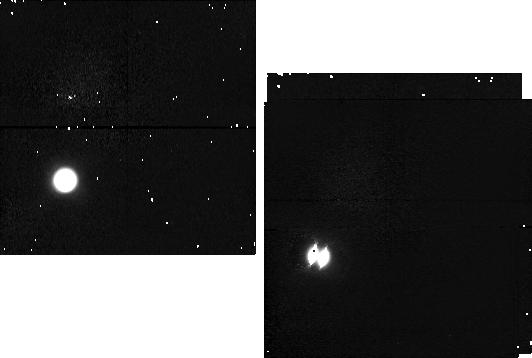
Target: TITAN-POS2. Instrument: NICMOS/NIC1. Filter: F095N. Exposure: 4 min. Observation ID: n4dz03010

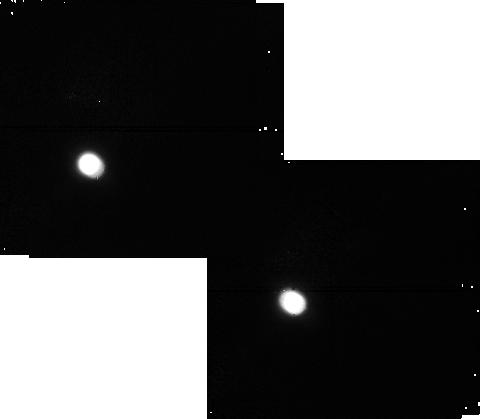
Target: TITAN-POS3. Instrument: NICMOS/NIC1. Filter: F108N. Exposure: 4 min. Observation ID: n4dz05030

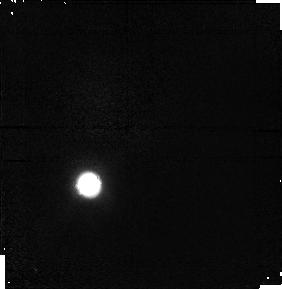
Target: TITAN. Instrument: NICMOS/NIC1. Filter: F097N. Exposure: 6 min. Observation ID: n4dz02020

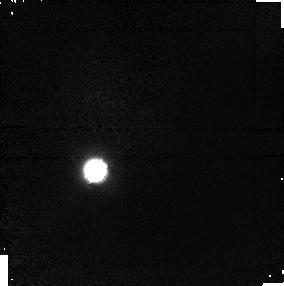
Target: TITAN-POS1. Instrument: NICMOS/NIC1. Filter: F097N. Exposure: 6 min. Observation ID: n4dz01020

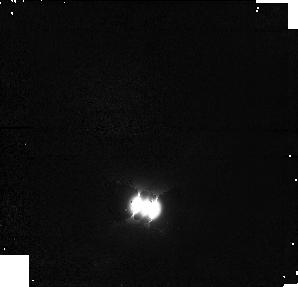
Target: TITAN-POS4. Instrument: NICMOS/NIC1. Filter: F108N. Exposure: 4 min. Observation ID: n4dz07030

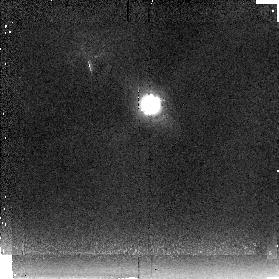
Target: TITAN-POS3. Instrument: NICMOS/NIC2. Filter: F237M. Exposure: 3 min. Observation ID: n4dz05060

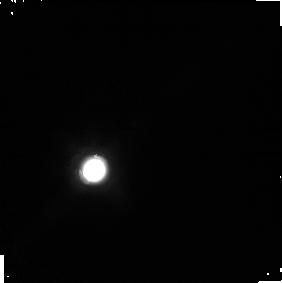
Target: TITAN-POS1. Instrument: NICMOS/NIC1. Filter: F165M. Exposure: 2 min. Observation ID: n4dz01040

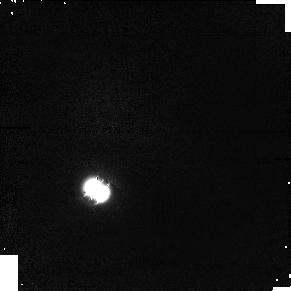
Target: TITAN. Instrument: NICMOS/NIC1. Filter: F097N. Exposure: 6 min. Observation ID: n4dz06020

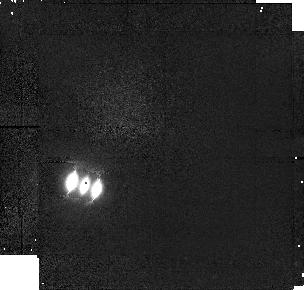
Target: TITAN-POS2. Instrument: NICMOS/NIC1. Filter: F097N. Exposure: 6 min. Observation ID: n4dz03020

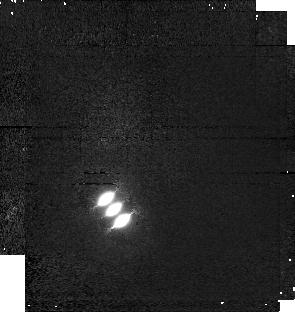
Target: TITAN. Instrument: NICMOS/NIC1. Filter: F097N. Exposure: 6 min. Observation ID: n4dz04020

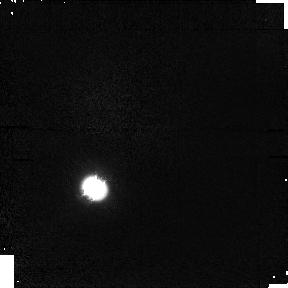
Target: TITAN. Instrument: NICMOS/NIC1. Filter: F095N. Exposure: 4 min. Observation ID: n4dz06010

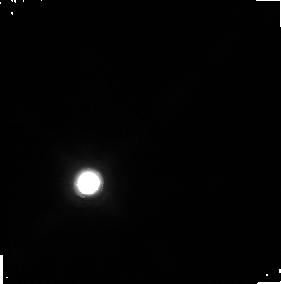
Target: TITAN. Instrument: NICMOS/NIC1. Filter: F165M. Exposure: 2 min. Observation ID: n4dz02040

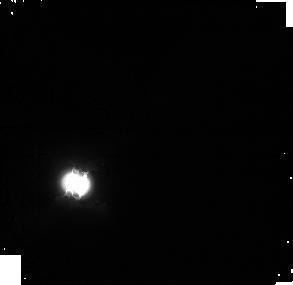
Target: TITAN-POS2. Instrument: NICMOS/NIC1. Filter: F165M. Exposure: 2 min. Observation ID: n4dz03040

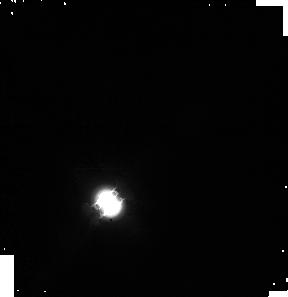
Target: TITAN. Instrument: NICMOS/NIC1. Filter: F165M. Exposure: 2 min. Observation ID: n4dz04040

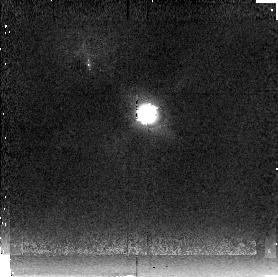
Target: TITAN. Instrument: NICMOS/NIC2. Filter: F237M. Exposure: 3 min. Observation ID: n4dz06060

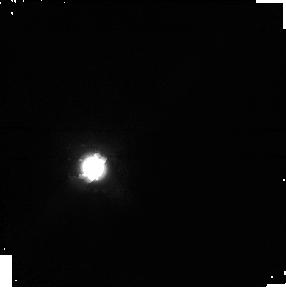
Target: TITAN-POS3. Instrument: NICMOS/NIC1. Filter: F165M. Exposure: 2 min. Observation ID: n4dz05040

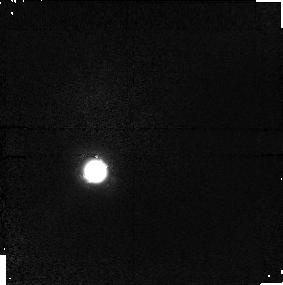
Target: TITAN-POS1. Instrument: NICMOS/NIC1. Filter: F095N. Exposure: 4 min. Observation ID: n4dz01010

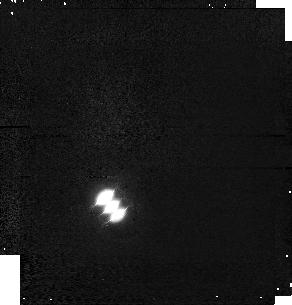
Target: TITAN. Instrument: NICMOS/NIC1. Filter: F095N. Exposure: 4 min. Observation ID: n4dz04010

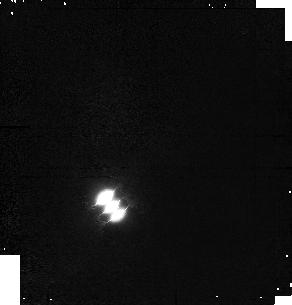
Target: TITAN. Instrument: NICMOS/NIC1. Filter: F108N. Exposure: 4 min. Observation ID: n4dz04030

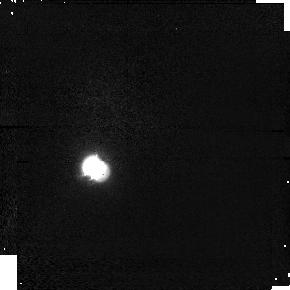
Target: TITAN-POS3. Instrument: NICMOS/NIC1. Filter: F095N. Exposure: 4 min. Observation ID: n4dz05010

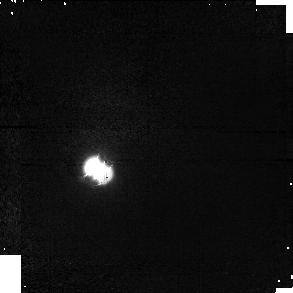
Target: TITAN-POS3. Instrument: NICMOS/NIC1. Filter: F097N. Exposure: 6 min. Observation ID: n4dz05020

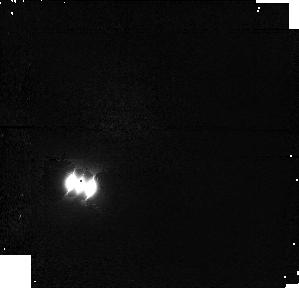
Target: TITAN-POS2. Instrument: NICMOS/NIC1. Filter: F108N. Exposure: 4 min. Observation ID: n4dz03030

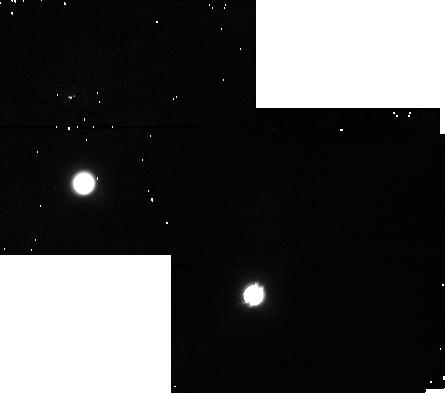
Target: TITAN. Instrument: NICMOS/NIC1. Filter: F108N. Exposure: 4 min. Observation ID: n4dz06030

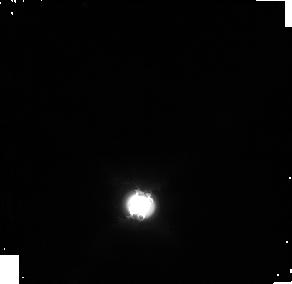
Target: TITAN-POS4. Instrument: NICMOS/NIC1. Filter: F165M. Exposure: 2 min. Observation ID: n4dz07050

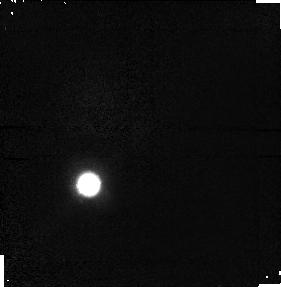
Target: TITAN. Instrument: NICMOS/NIC1. Filter: F095N. Exposure: 4 min. Observation ID: n4dz02010

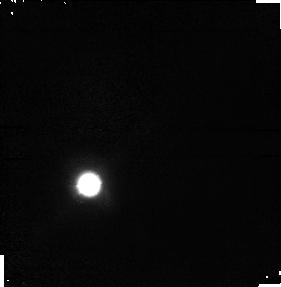
Target: TITAN. Instrument: NICMOS/NIC1. Filter: F108N. Exposure: 4 min. Observation ID: n4dz02030

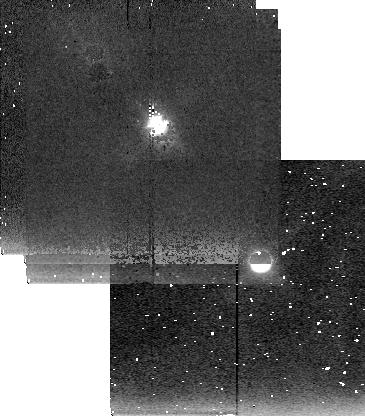
Target: TITAN. Instrument: NICMOS/NIC2. Filter: F237M. Exposure: 3 min. Observation ID: n4dz04060

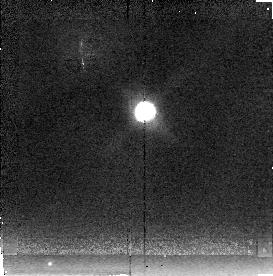
Target: TITAN. Instrument: NICMOS/NIC2. Filter: F237M. Exposure: 3 min. Observation ID: n4dz02060

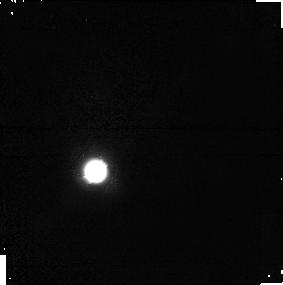
Target: TITAN-POS1. Instrument: NICMOS/NIC1. Filter: F108N. Exposure: 4 min. Observation ID: n4dz01030

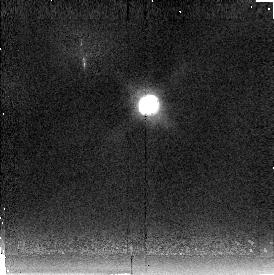
Target: TITAN-POS1. Instrument: NICMOS/NIC2. Filter: F237M. Exposure: 3 min. Observation ID: n4dz01060

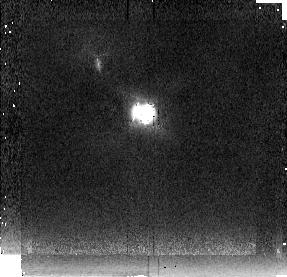
Target: TITAN-POS2. Instrument: NICMOS/NIC2. Filter: F237M. Exposure: 3 min. Observation ID: n4dz03060

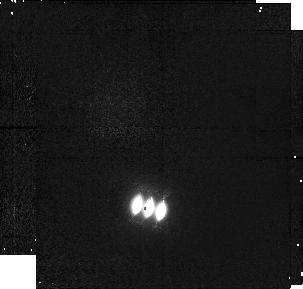
Target: TITAN-POS4. Instrument: NICMOS/NIC1. Filter: F097N. Exposure: 6 min. Observation ID: n4dz07010

SURFACE AND ATMOSPHERIC FEATURES ON TITAN (PI: Smith, Bradford A.)

High resolution imaging of Titan in the near infrared will be used to study features on the satellite's surface and to search for discrete cloud features in its atmosphere. The filters selected correspond to varying degrees of methane opacity, and therefore represent varying depths of penetration into the Titan atmosphere, with some reaching all the way to the surface. The primary objective is to measure the wavelength dependence of discrete surface features to investigate possible compositional heterogeneity of Titan's surface. A second objective is to search for low-level clouds and to measure their wind speed with respect to the surface. This will provide the first description of Titan's global atmospheric circulation. Pairs of observations, separated by one day, will be made at three equally spaced intervals during Titan's 16-day orbit around Saturn. A dither mode will be used to achieve "super resolution".